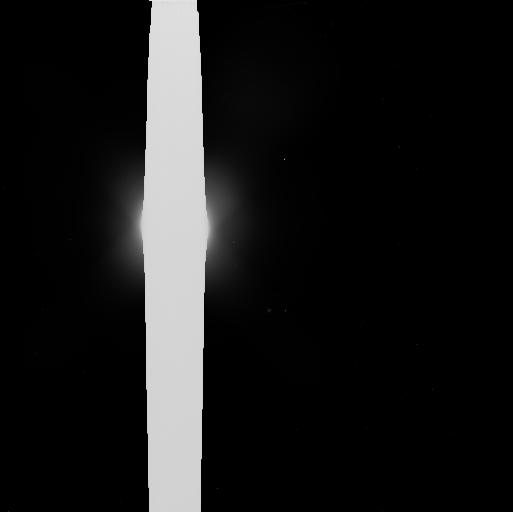
Target: NEPTUNE. Instrument: WFC3/UVIS. Filter: F606W. Exposure: 5 min. Observation ID: ib2e01x9q

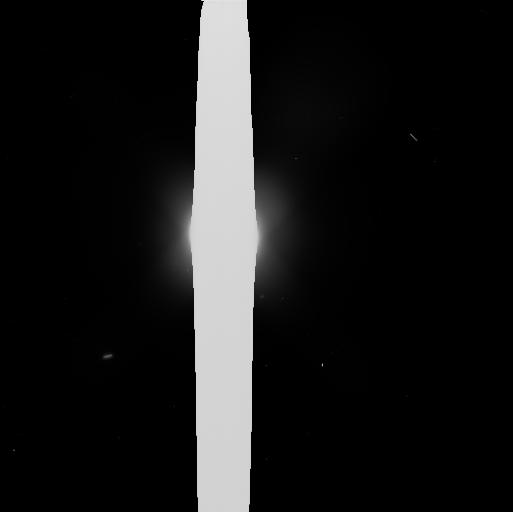
Target: NEPTUNE. Instrument: WFC3/UVIS. Filter: F606W. Exposure: 5 min. Observation ID: ib2e02z8q

A Comprehensive Survey of Neptunes Small Moons and Faint Rings (PI: Showalter, Mark R.)

We will use a subarray of the WFC3/UVIS to study the inner rings, arcs and moons of Neptune with a sensitivity that exceeds that achieved by any previous observations, including Voyager 2 during its 1989 flyby. Our study will reveal any inner moons down to V magnitude 25, corresponding to a radius ~ 20 km (assuming 9% albedo), to address a peculiar, apparent truncation in the size distribution of inner moons and to look for the "shepherds" and source bodies for Neptune's dusty rings. (For comparison, the radius of Neptune's smallest known regular moon, Naiad, is ~ 33 km.) Monitoring of the arcs at fine resolution and sensitivity will reveal their ongoing evolution more clearly and will enable us to assess the role of Galatea, whose resonant perturbations are widely believed to confine the arcs. Our study will also reveal any broad, faint rings with optical depth ~ 10^-6, comparable to those now known to encircle all of the other giant planets.